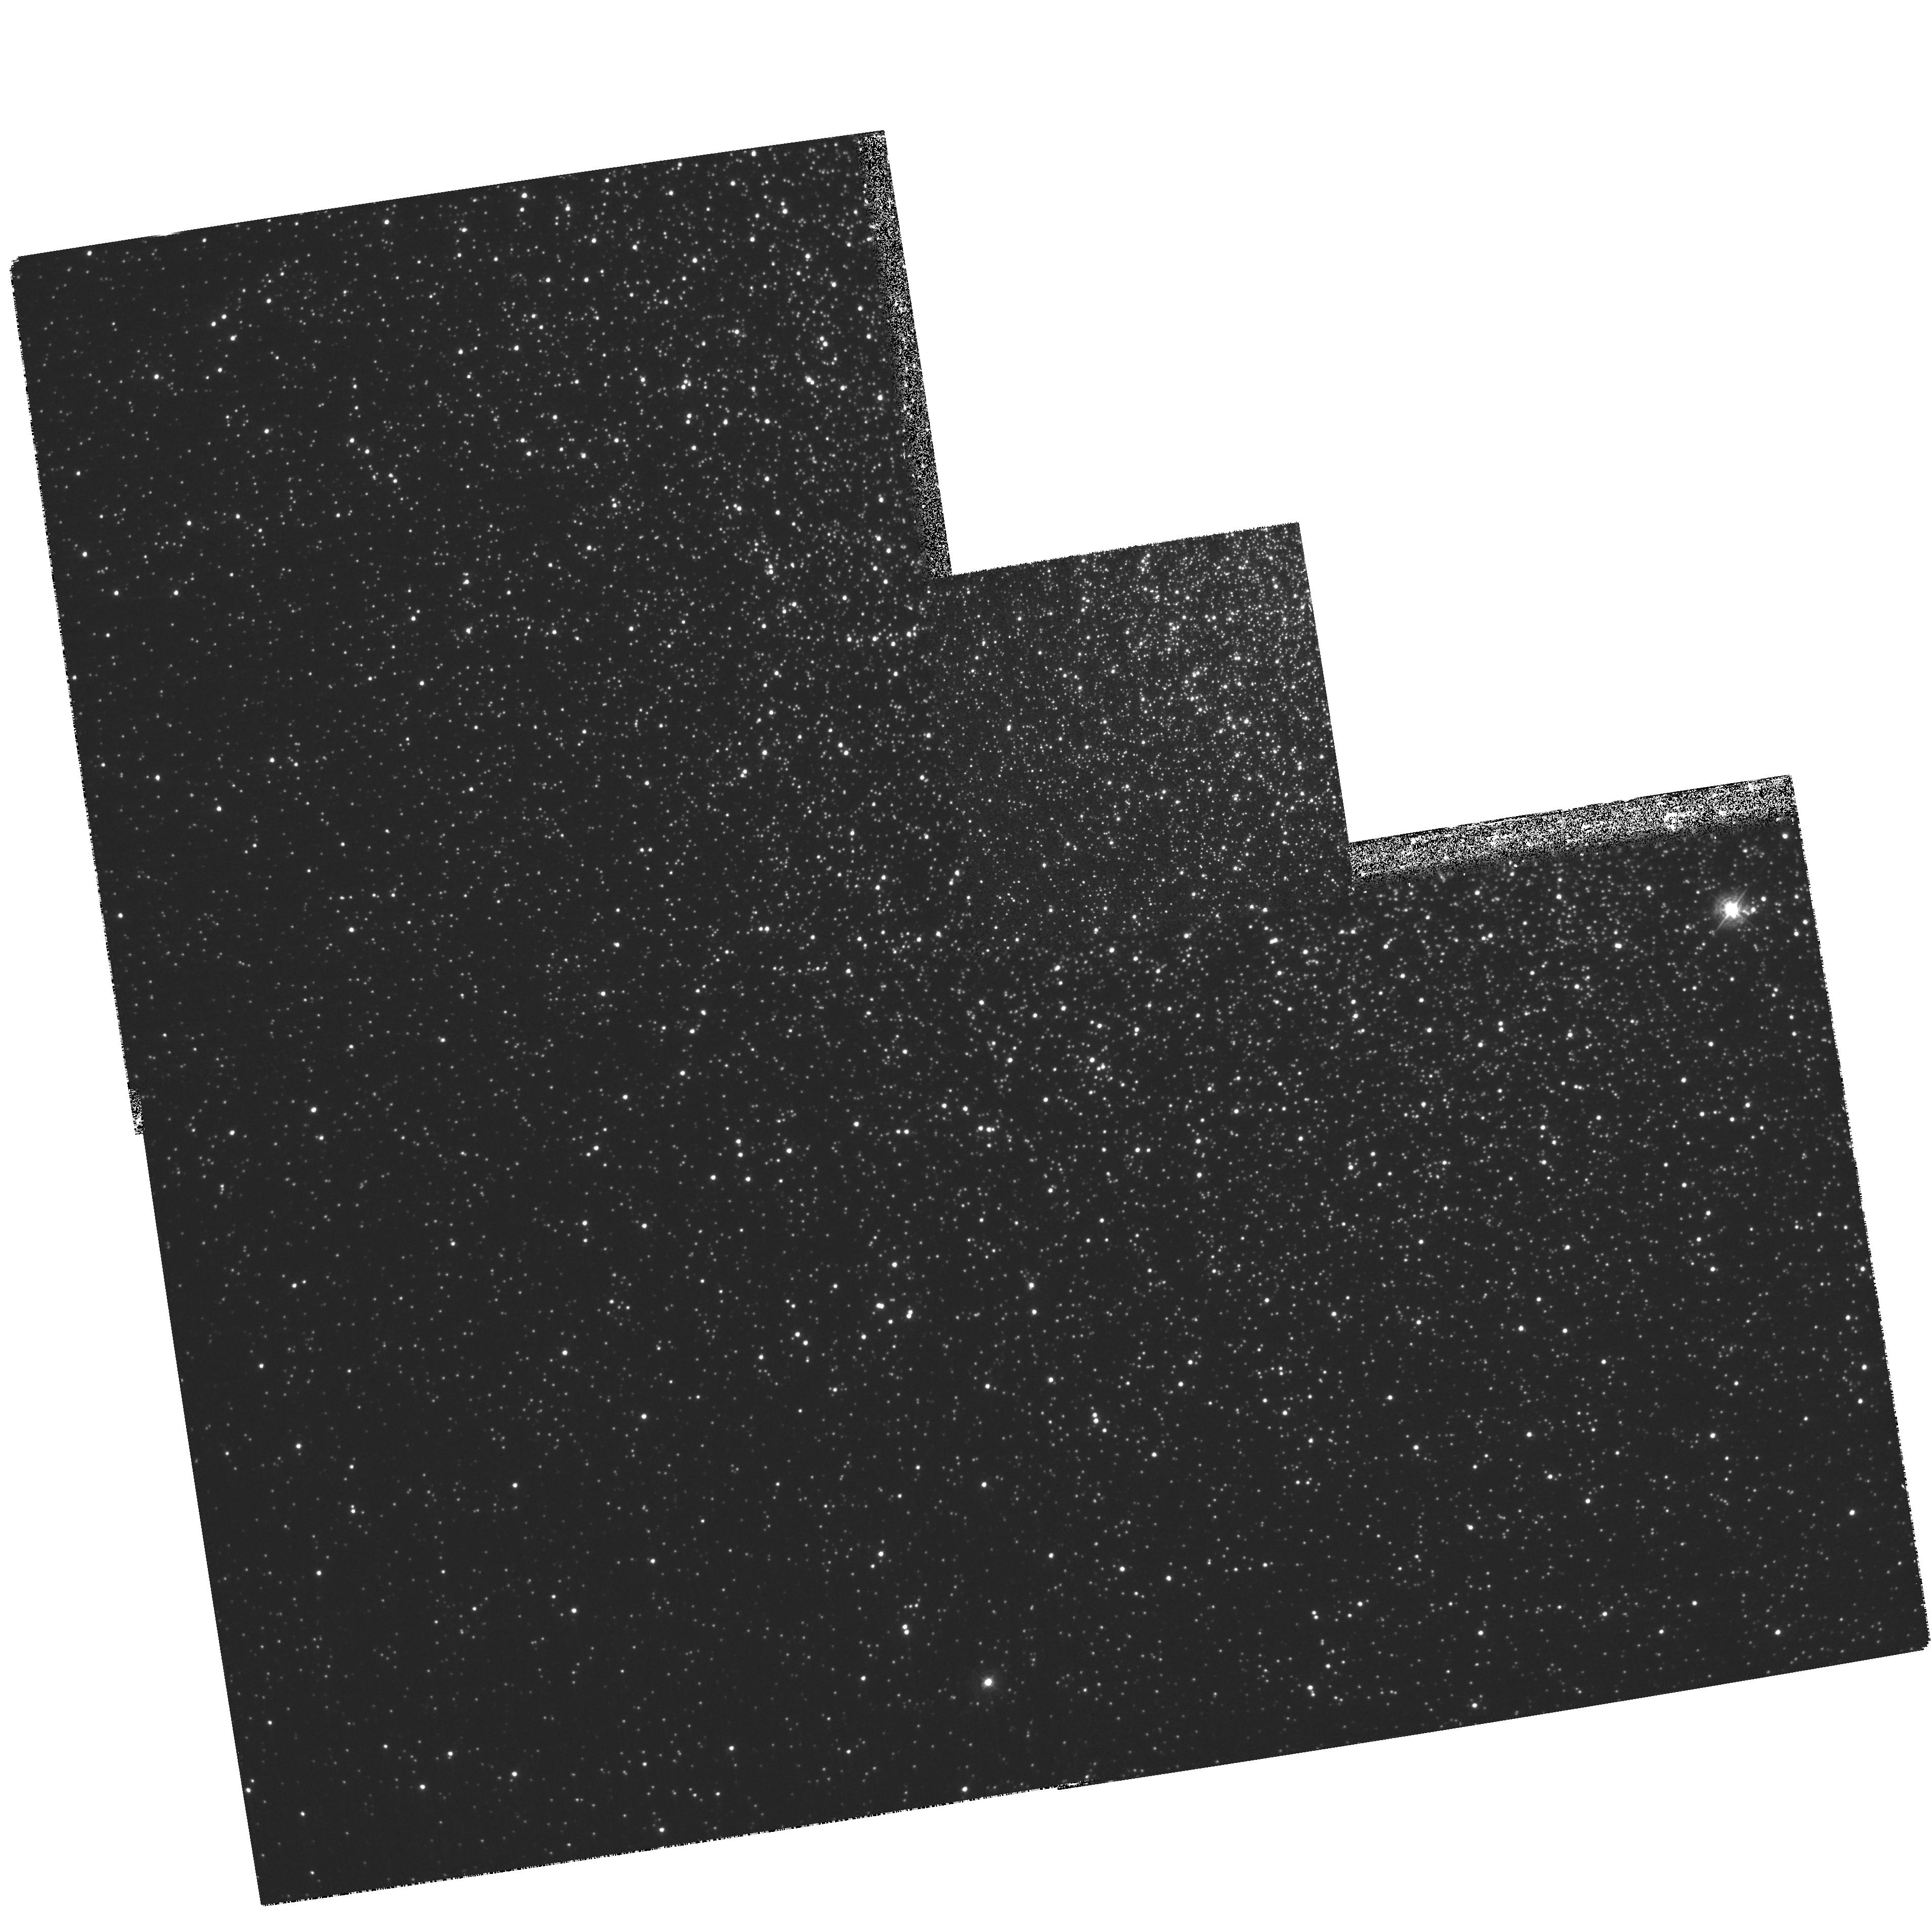
Target: NGC104
Instrument: WFPC2/PC
Filter: F390N
Exposure: 46 min
Observation ID: hst_8339_01_wfpc2_pc_f390n_u5hw01

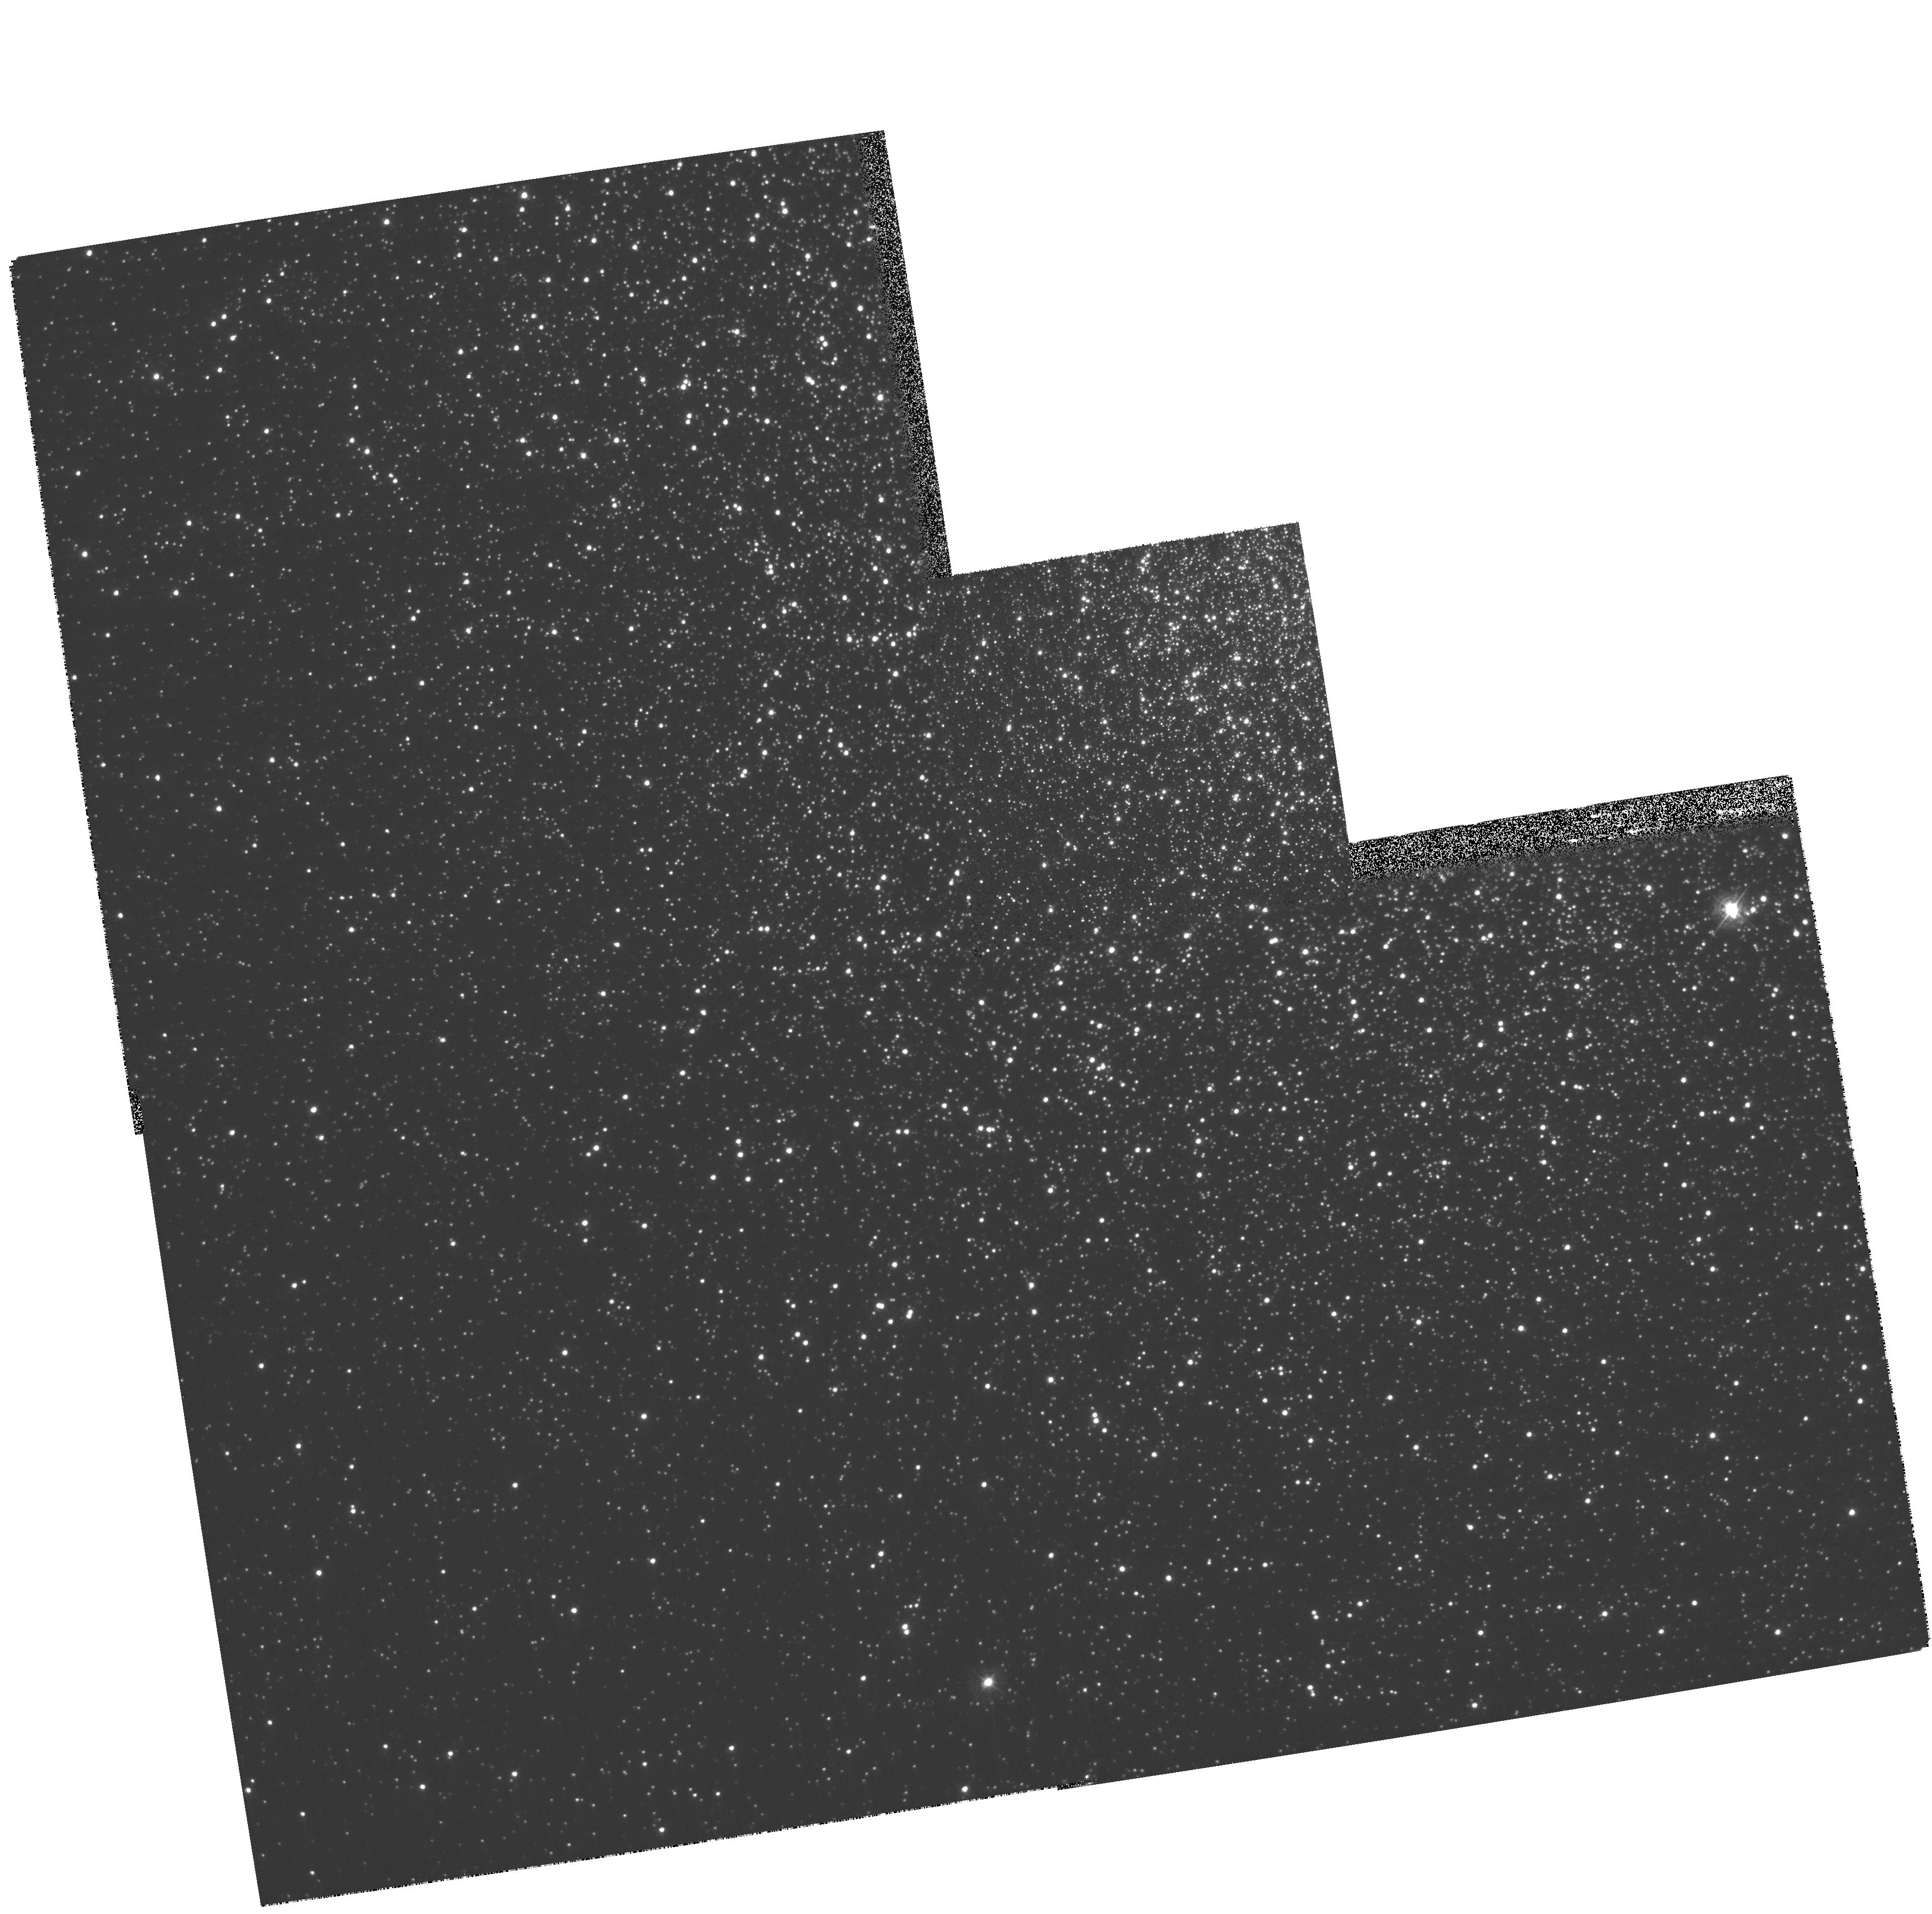
Target: NGC104
Instrument: WFPC2/PC
Filter: F410M
Exposure: 6 min
Observation ID: hst_8339_01_wfpc2_pc_f410m_u5hw01

Light Element Abundance Variations in the Core of 47 Tucanae (PI: Briley, Michael)

We propose a novel use of the F390N and F410M WFPC2 filters to explore the extent of star-to-star light element variations in the core of the Galactic globular cluster 47 Tucanae. Observations in 47 Tuc have revealed that large star-to-star differences in sodium, correlated with CN band-strength differences, exist amoung its main-sequence turn-off stars, well before any proposed mechanism for Na production and subsequent mixing could be in operation. Moreover, the range of Na abundances and CN band-strengths observed at the turn- off are consistent with those found among the evolved red giants of 47 Tuc. The simplest interpretation of this result is that the gas from which the present cluster stars formed was inhomogeneous in at least C, N, and Na. The ratio of CN- enhanced to CN-normal stars is also found to increase by a factor of 3 from a radial distance of 17' to 10'. The ratio of CN-enhanced to CN-normal stars is unknown within a radial distance of 4' due to cro wd ing. This segregation in CN distribution carries evidence of the chemical and dynamical processes which created these inhomogeneities. Probing this signature into the very core of the cluster will provide tighter constraints on possible origins of the chemical inhomogeneities and, ultimately, on the early history of the globular clusters. The superior imaging capabilities of HST will allow us to probe much closer into the dense core of 47 Tuc.